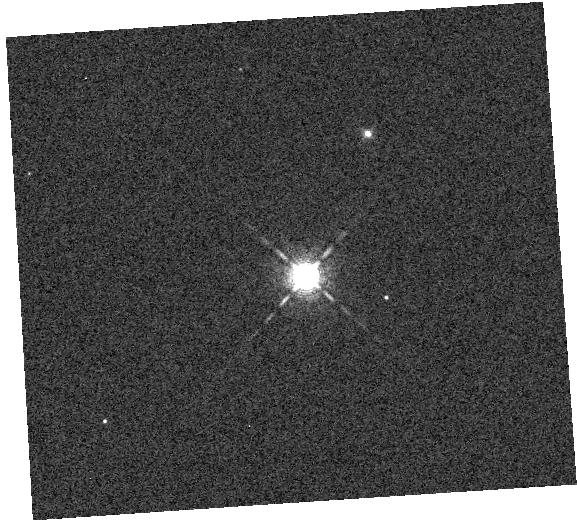
Target: HIP-41378
Instrument: WFC3/IR
Filter: F126N
Exposure: 1 min
Observation ID: hst_15333_21_wfc3_ir_f126n_idmi21

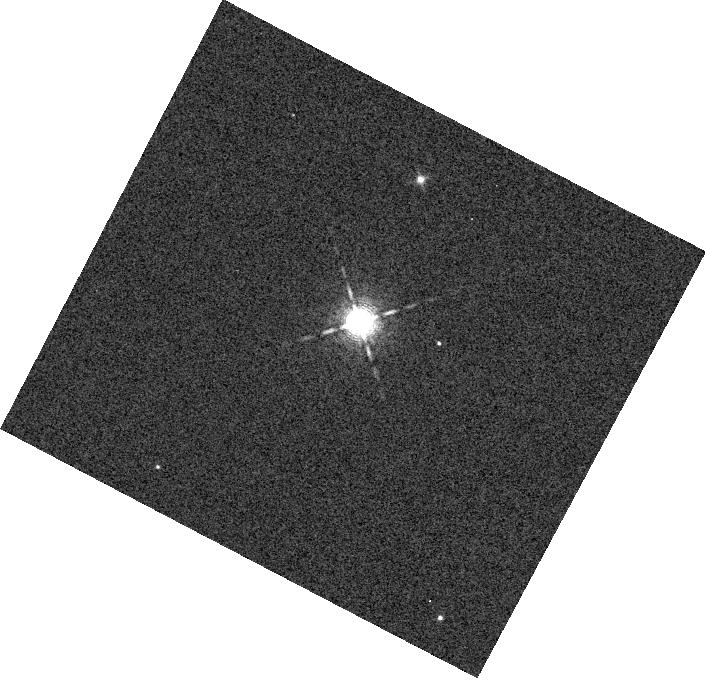
Target: HIP-41378
Instrument: WFC3/IR
Filter: F126N
Exposure: 1 min
Observation ID: hst_15333_56_wfc3_ir_f126n_idmi56

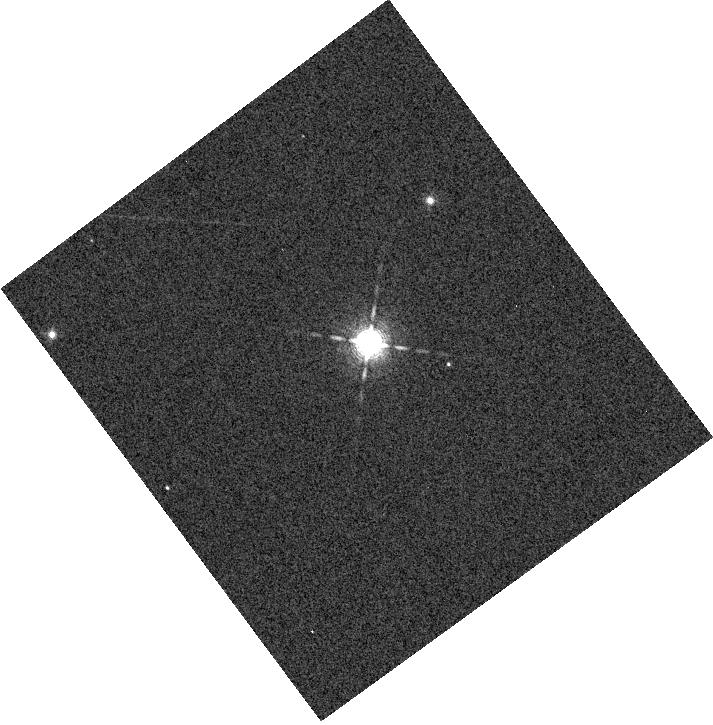
Target: HIP-41378
Instrument: WFC3/IR
Filter: F126N
Exposure: 1 min
Observation ID: hst_15333_36_wfc3_ir_f126n_idmi36

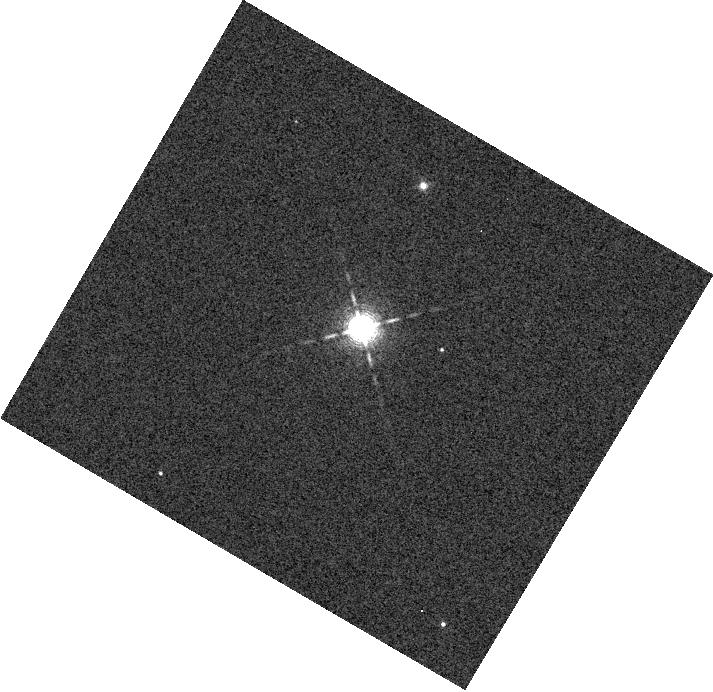
Target: HIP-41378
Instrument: WFC3/IR
Filter: F126N
Exposure: 1 min
Observation ID: hst_15333_22_wfc3_ir_f126n_idmi22

The Atmospheric Diversity of Mini-Neptunes in Multi-planet Systems (PI: Crossfield, Ian)

Mini-Neptunes, planets 2-4 times the size of the Earth, are an intriguing population. They are an abundant outcome of planet formation and occur around more than a quarter of all stars --- yet they are absent in the Solar System. Mini-Neptunes bridge the gap between terrestrial planets and gas giants, and atmosphere characterization of these planets has much to reveal about their current properties, origins, and evolutionary histories. However, only a handful of mini-Neptunes have been amenable to atmospheric study so far. We propose a survey of four mini-Neptunes recently discovered by our team around bright, nearby stars. These observations will nearly double the number of planets in this size range with measured transmission spectra. Our observations will yield high-precision constraints on the planets' atmospheric metallicities, elemental abundances, C/O ratios, and aerosol content. With a greatly expanded mini-Neptune sample, we will identify trends in planet properties as a function of equilibrium temperature, UV irradiation, planet mass, and stellar spectral type. These trends will also identify specific promising targets for further study with JWST, and will help us prioritize follow-up and atmospheric characterization of the many small planets expected from the TESS survey.